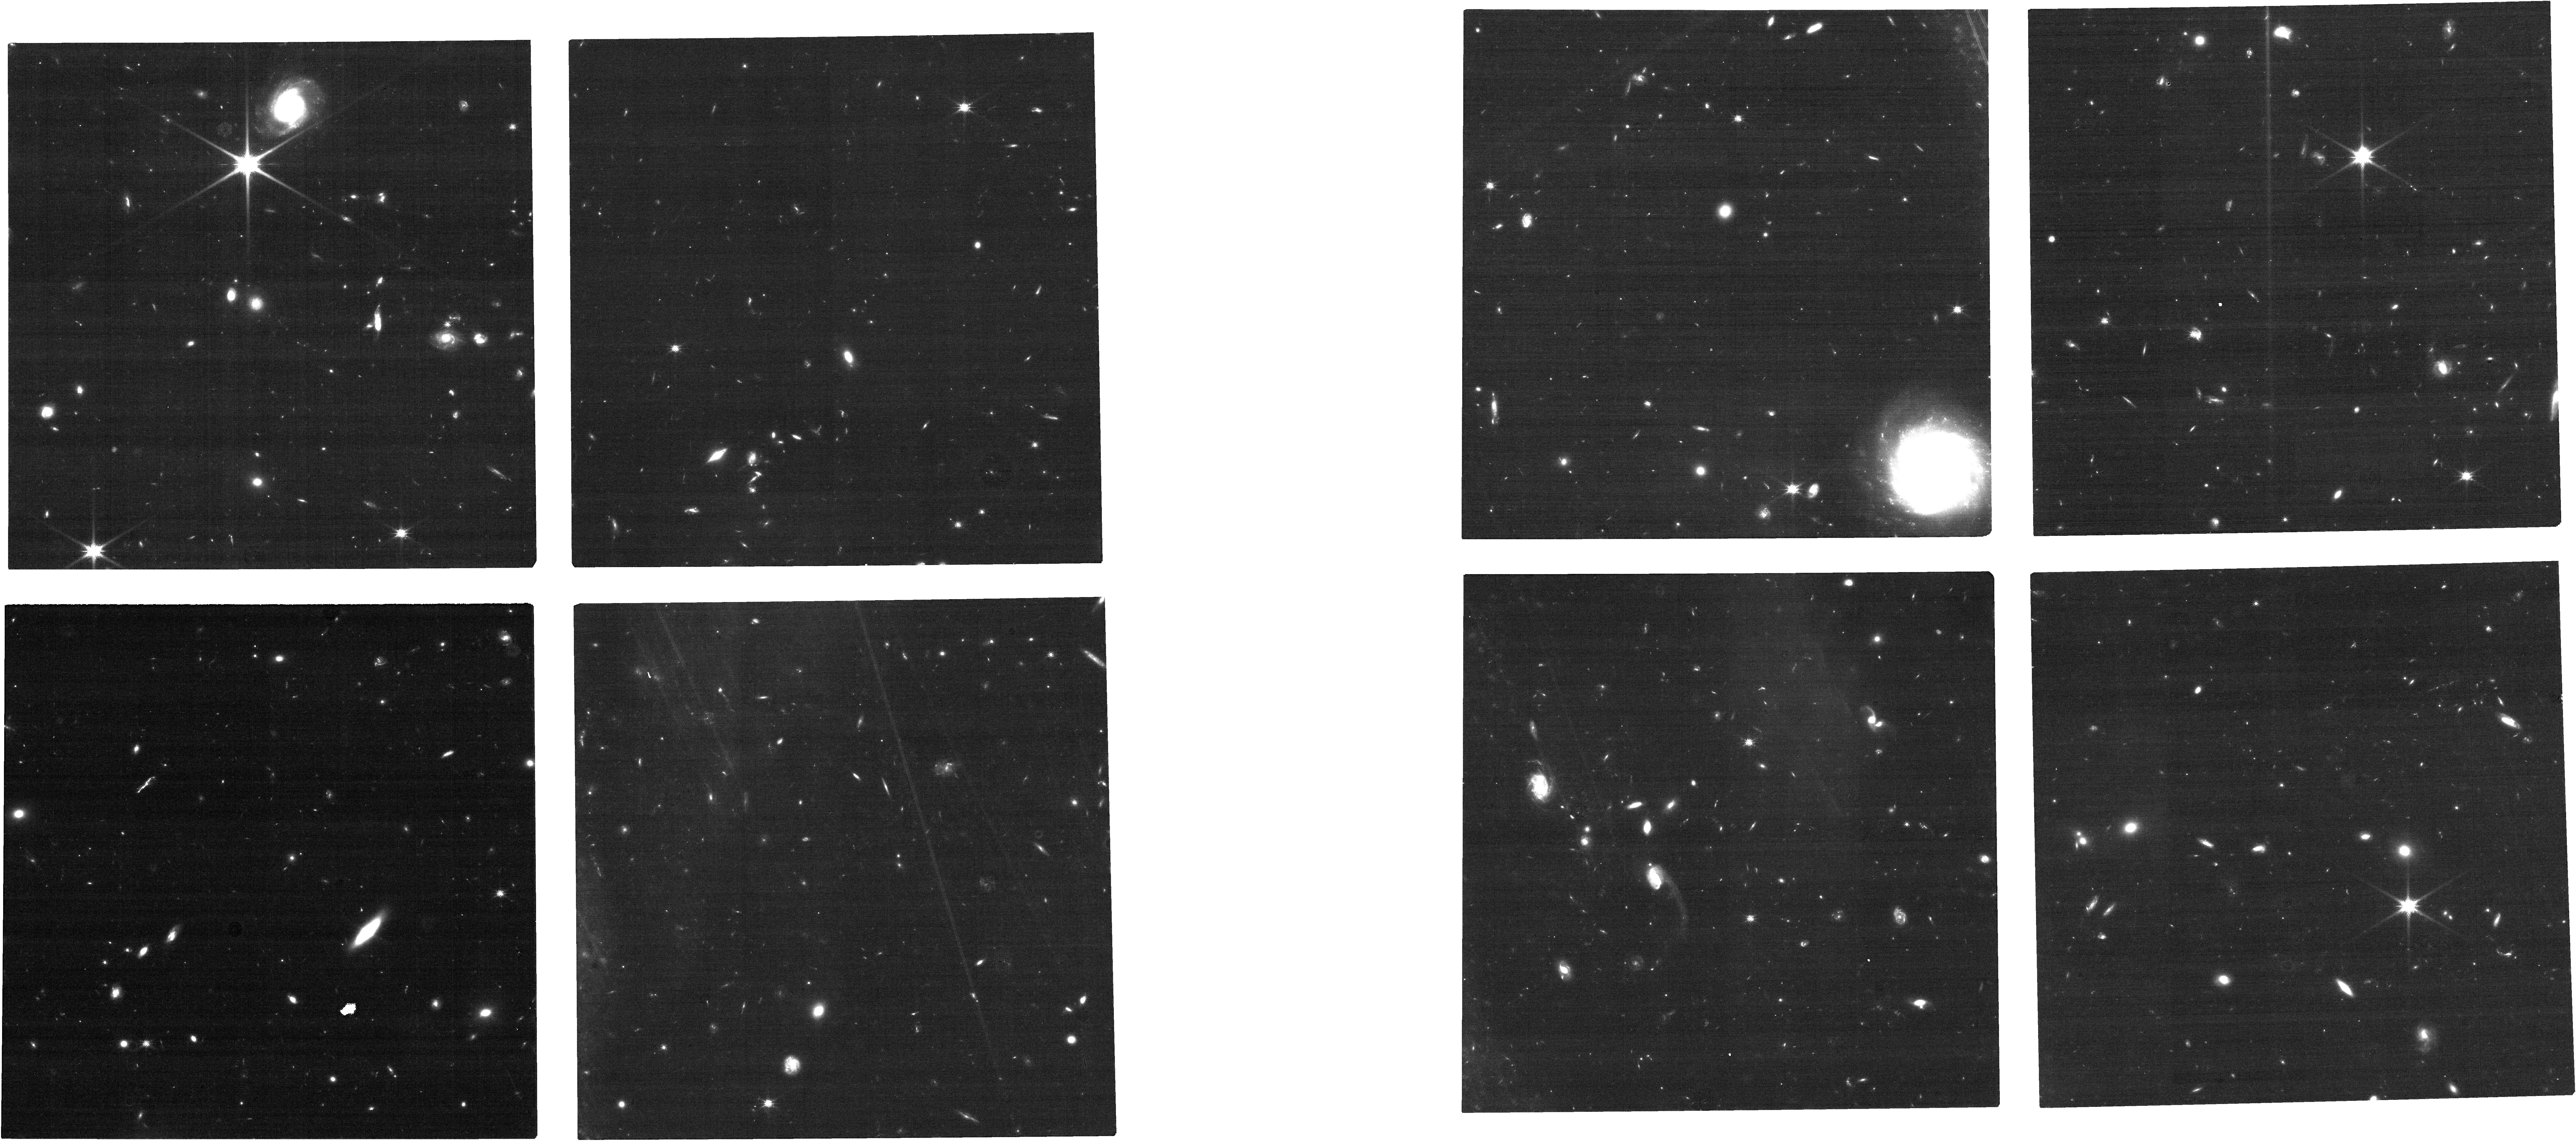
Target: ADF22.A1-NIRCAM. Instrument: NIRCAM. Filter: F115W. Exposure: 31 min. Observation ID: jw03547-o006_t002_nircam_clear-f115w

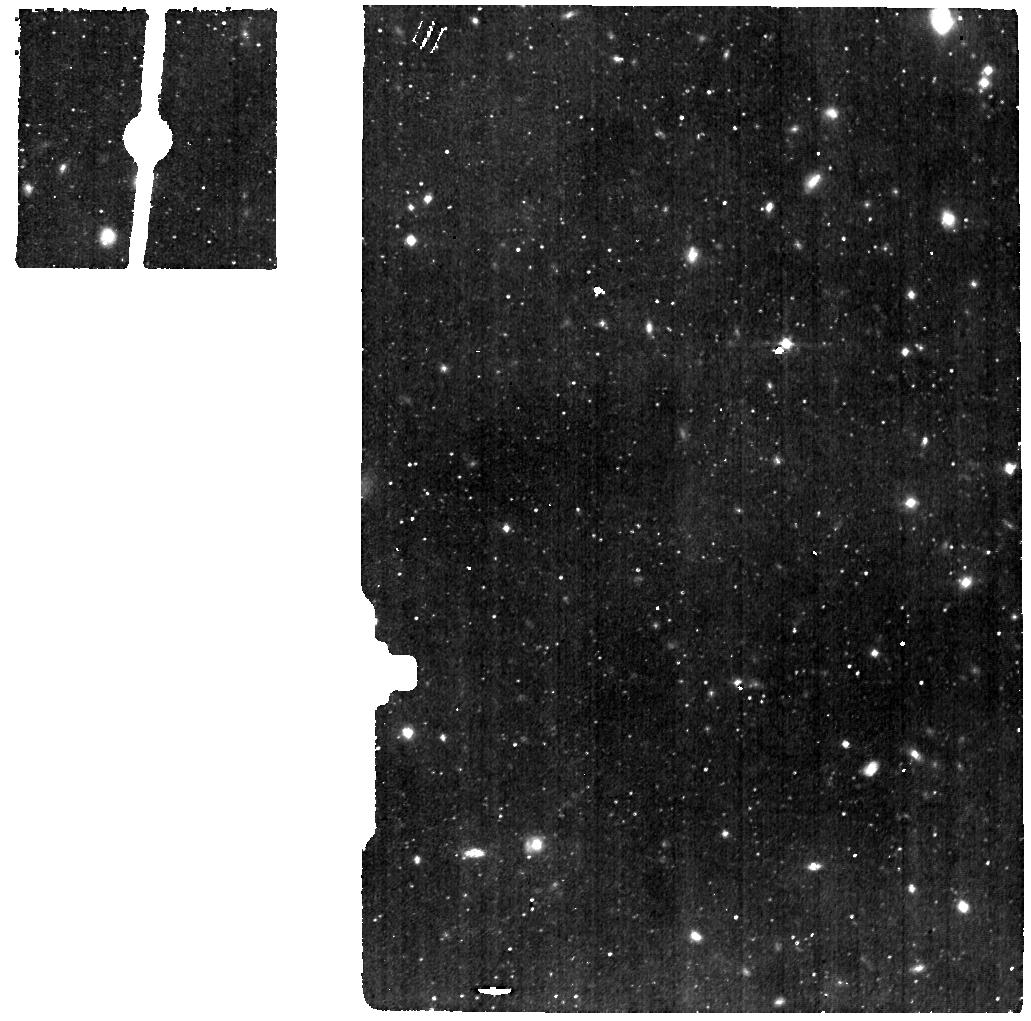
Target: ADF22.A1. Instrument: MIRI. Filter: F560W. Exposure: 4.3 h. Observation ID: jw03547-o001_t001_miri_f560w

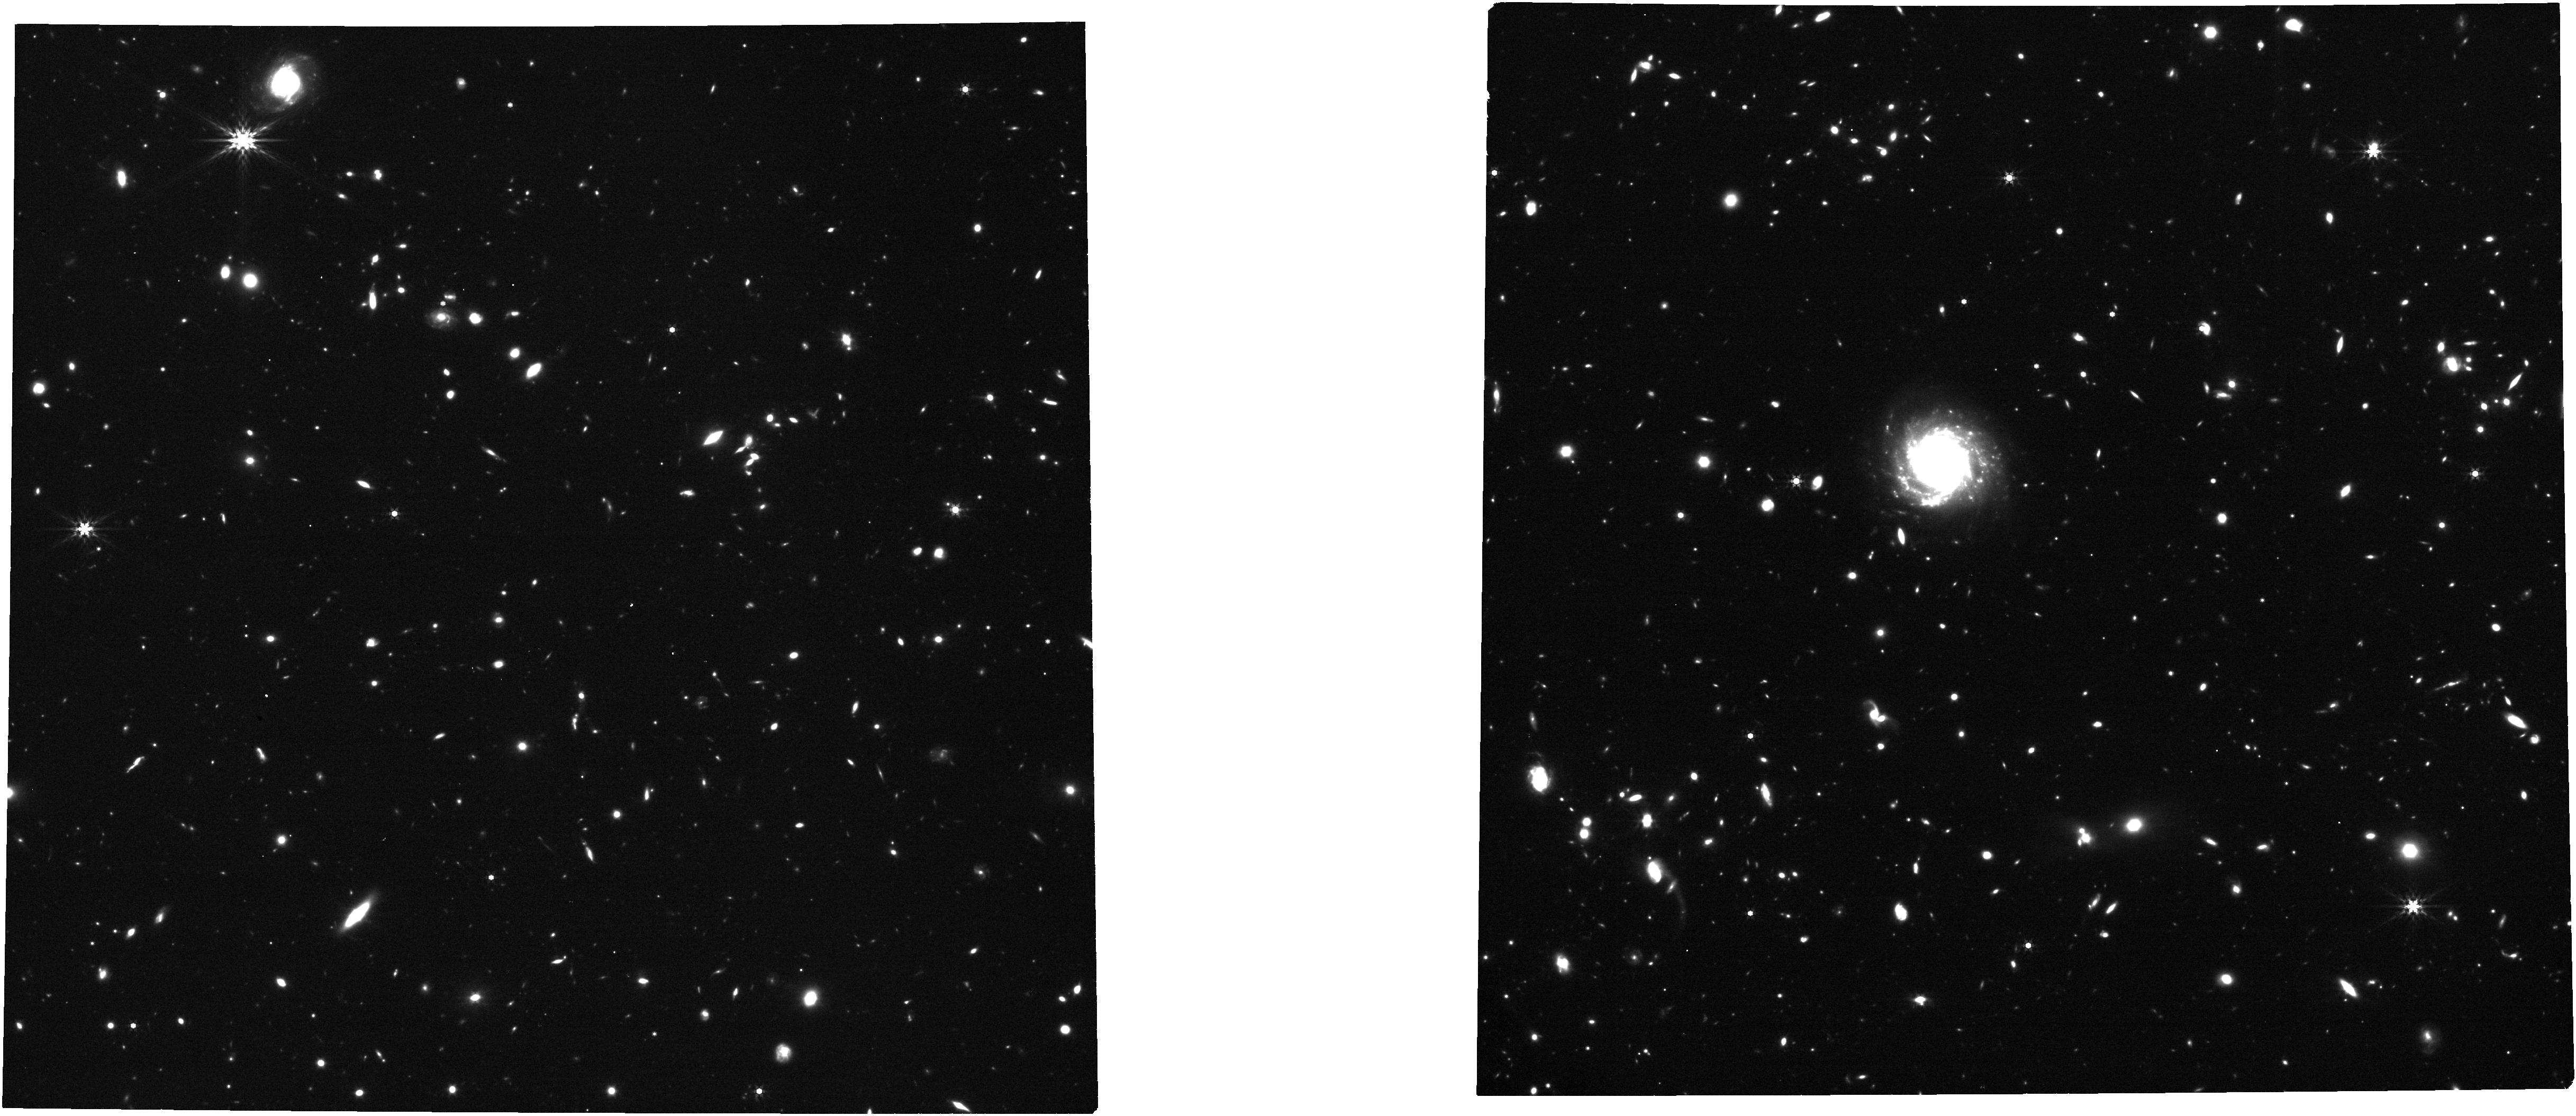
Target: ADF22.A1-NIRCAM. Instrument: NIRCAM. Filter: F444W. Exposure: 31 min. Observation ID: jw03547-o011_t002_nircam_clear-f444w

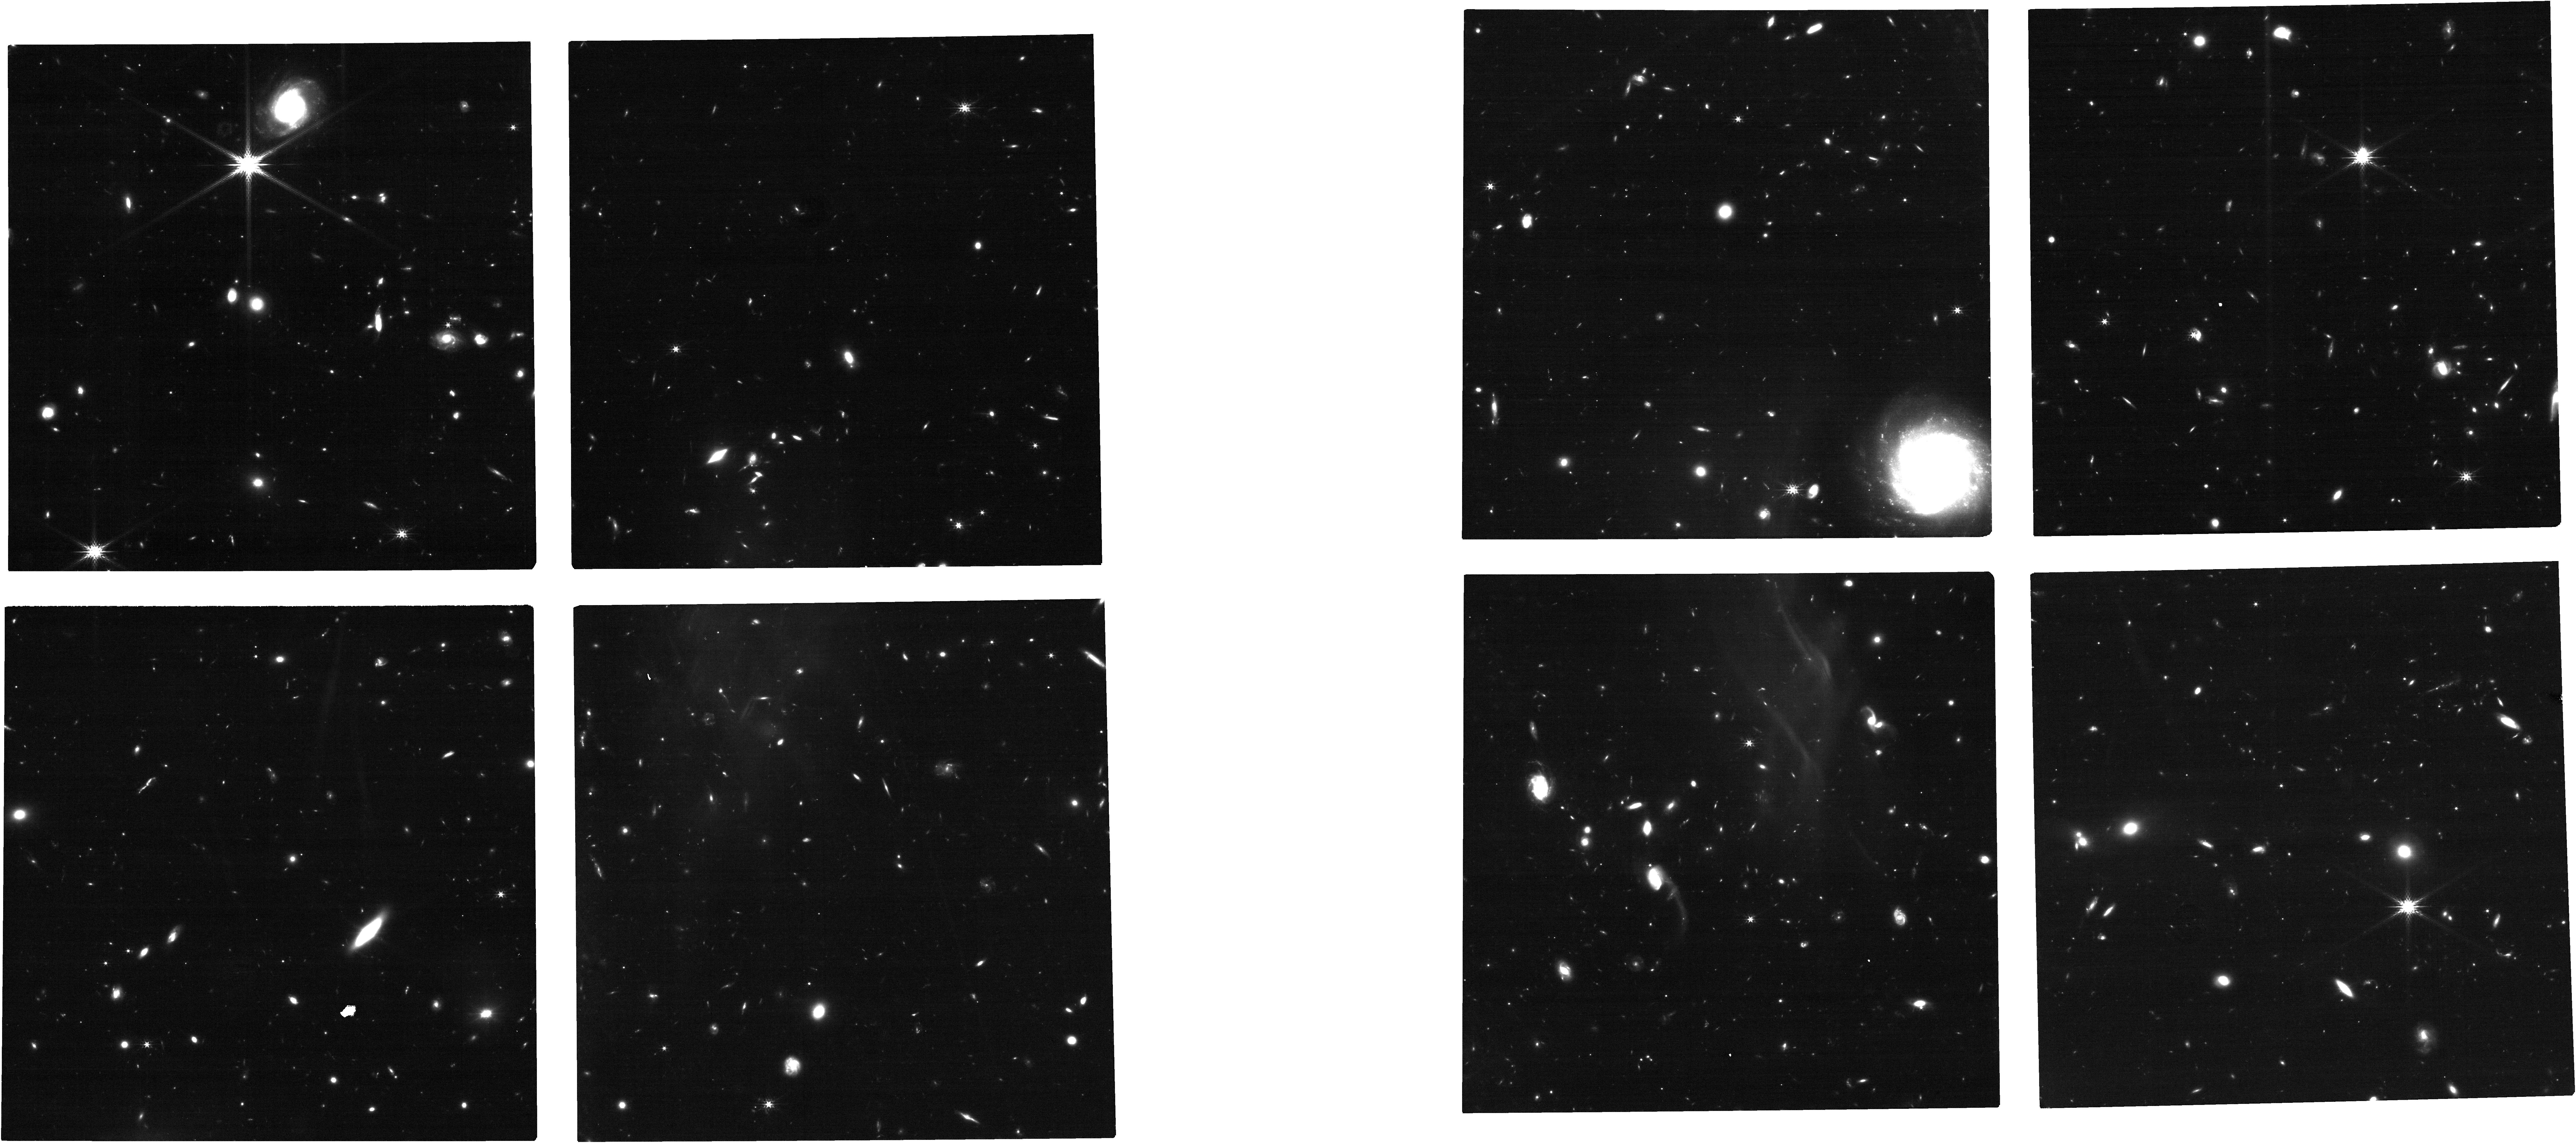
Target: ADF22.A1-NIRCAM. Instrument: NIRCAM. Filter: F200W. Exposure: 31 min. Observation ID: jw03547-o011_t002_nircam_clear-f200w

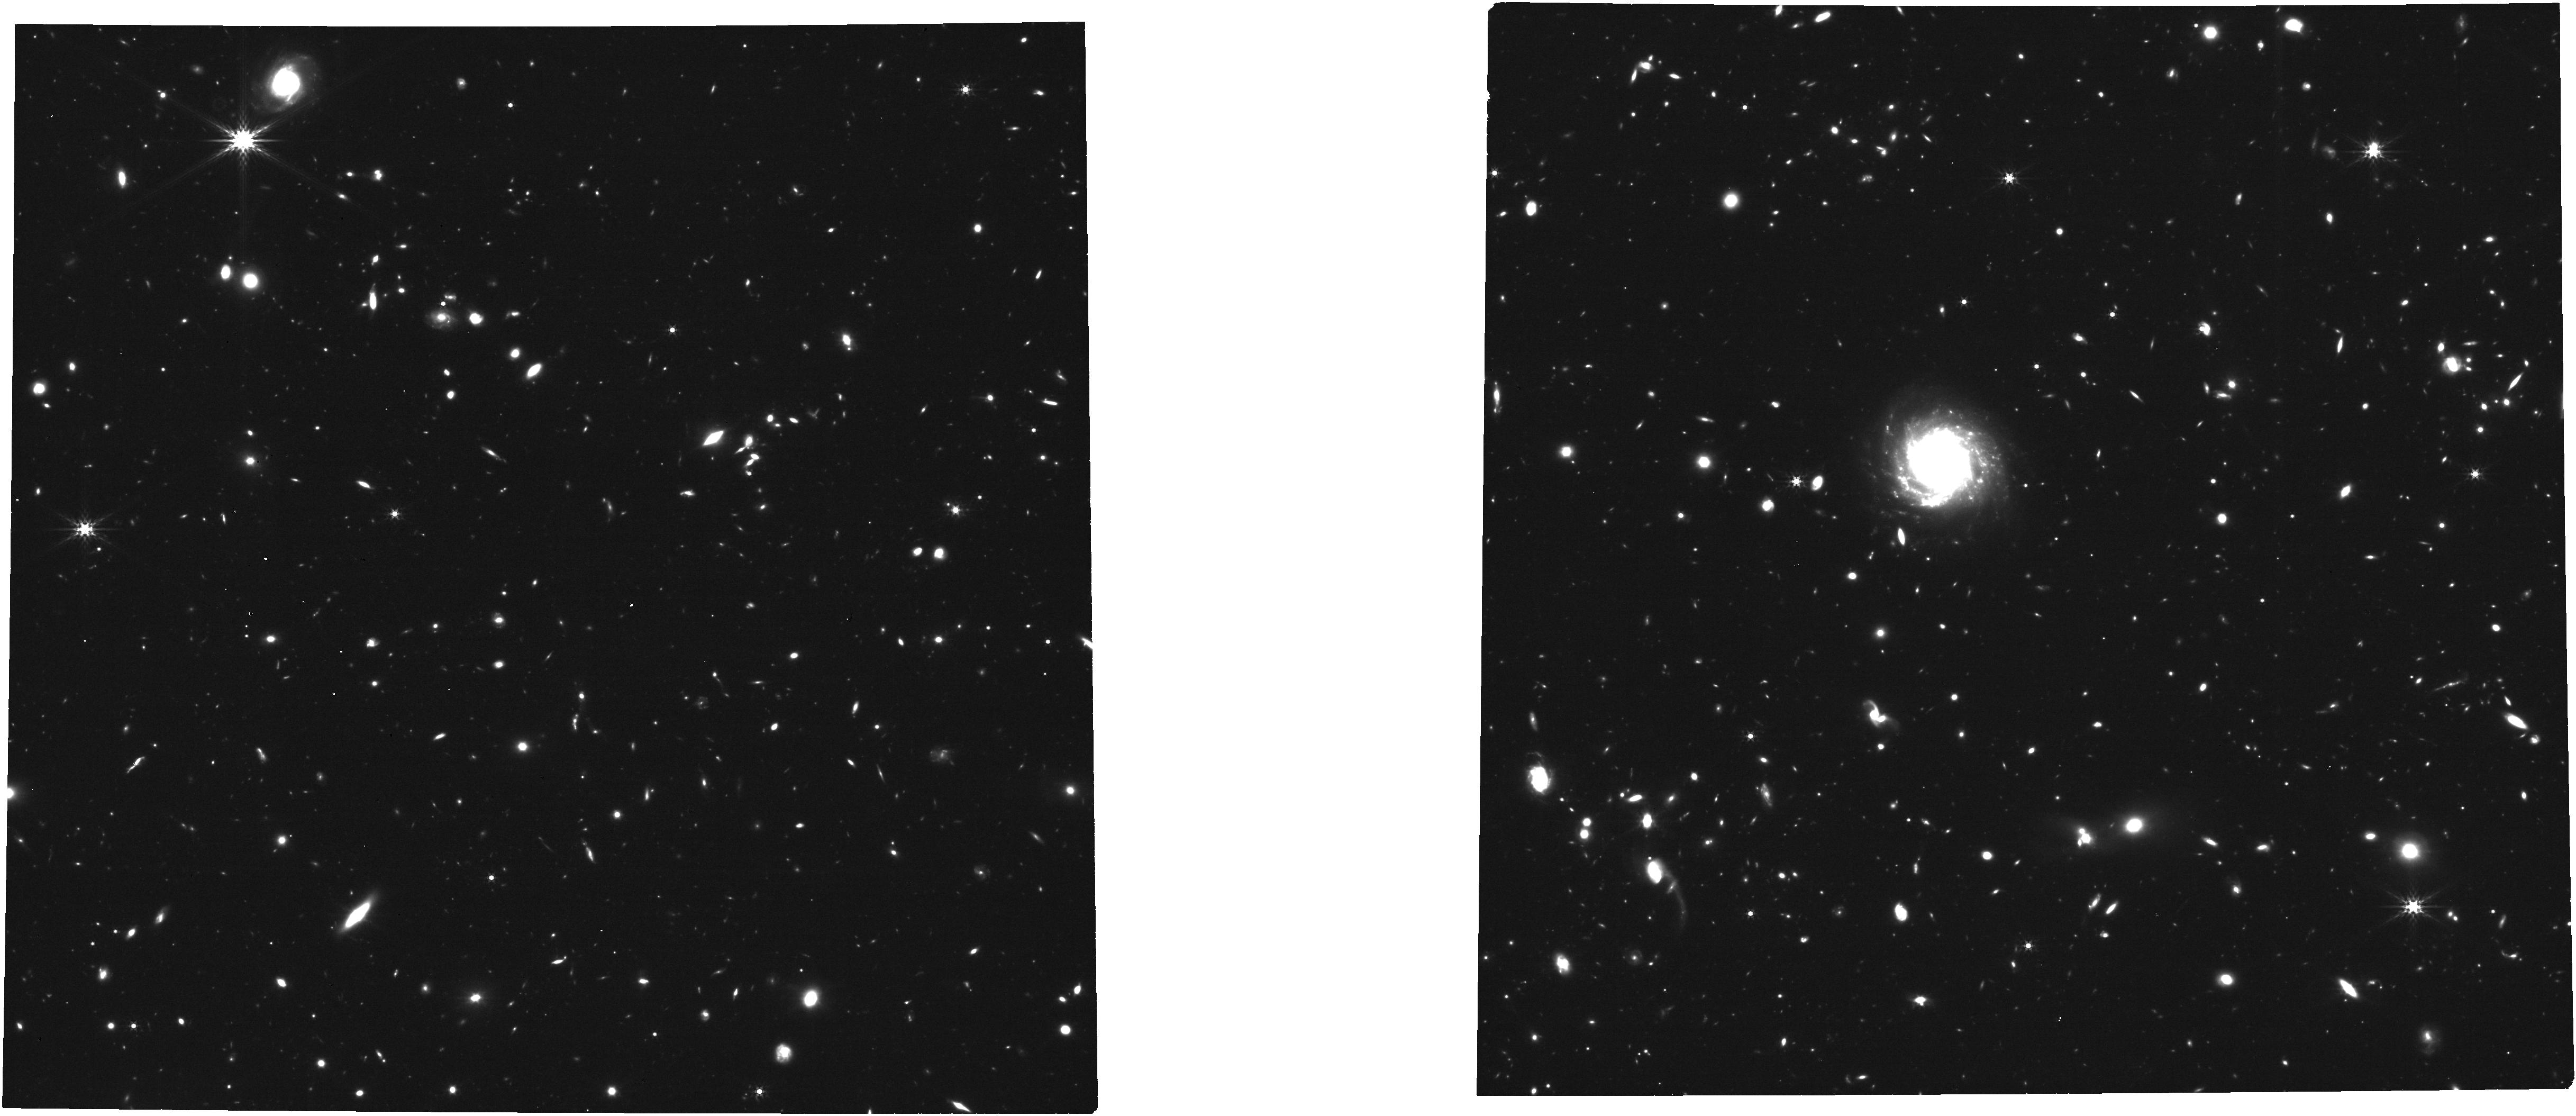
Target: ADF22.A1-NIRCAM. Instrument: NIRCAM. Filter: F356W. Exposure: 31 min. Observation ID: jw03547-o006_t002_nircam_clear-f356w

Revealing the early phase of the co-evolution of galaxies and super-massive black holes at a z=3 proto-cluster core (PI: Umehata, Hideki)

A tight correlation between a mass of a central super massive black hole (SMBH) and a galaxy spheroid mass has been discovered in the local universe. Understanding the origin of this "co-evolution" of galaxies and SMBHs has been a major goal of modern astronomy. While the co-evolution has been usually investigated using optically selected quasars for years, such an approach only must be insufficient. Since the key phase in which galaxies and SMBHs assemble masses very rapidly is predicted to be highly obscured by dust, it is of fundamental importance to directly measure the mass of (proto-)bulge and galaxies together with the BH mass in the heavily obscured phase in the early universe. In this program, we propose NIRCam imaging and MIRI MRS spectroscopy of ADF22.A1, a z=3.09 bright DSFG located at a z=3.1 proto-cluster core. ADF22.A1 is a HyLIRG-class DSFG and hosts a heavily obscured, but intrinsically bright, AGN at the core, which offers an invaluable target to understand the early phase of the co-evolution. Recent intensive ALMA surveys uncover that ADF22.A1 has a proto-bulge and extended, rotating disk, also showing signatures of spiral arms and clumps. The four-band NIRCam imaging (F115W, F200W, F356W, and F444W) will measure stellar morphologies, tying the ALMA-indentified substructures with the stellar regime, and stellar masses for both galaxy and bulge. The MIRI MRS enables the BH mass measurements utilizing Pa-alpha line as a tracer. We will unveil the early stage of the co-evolution, which has been hidden for years, finally.